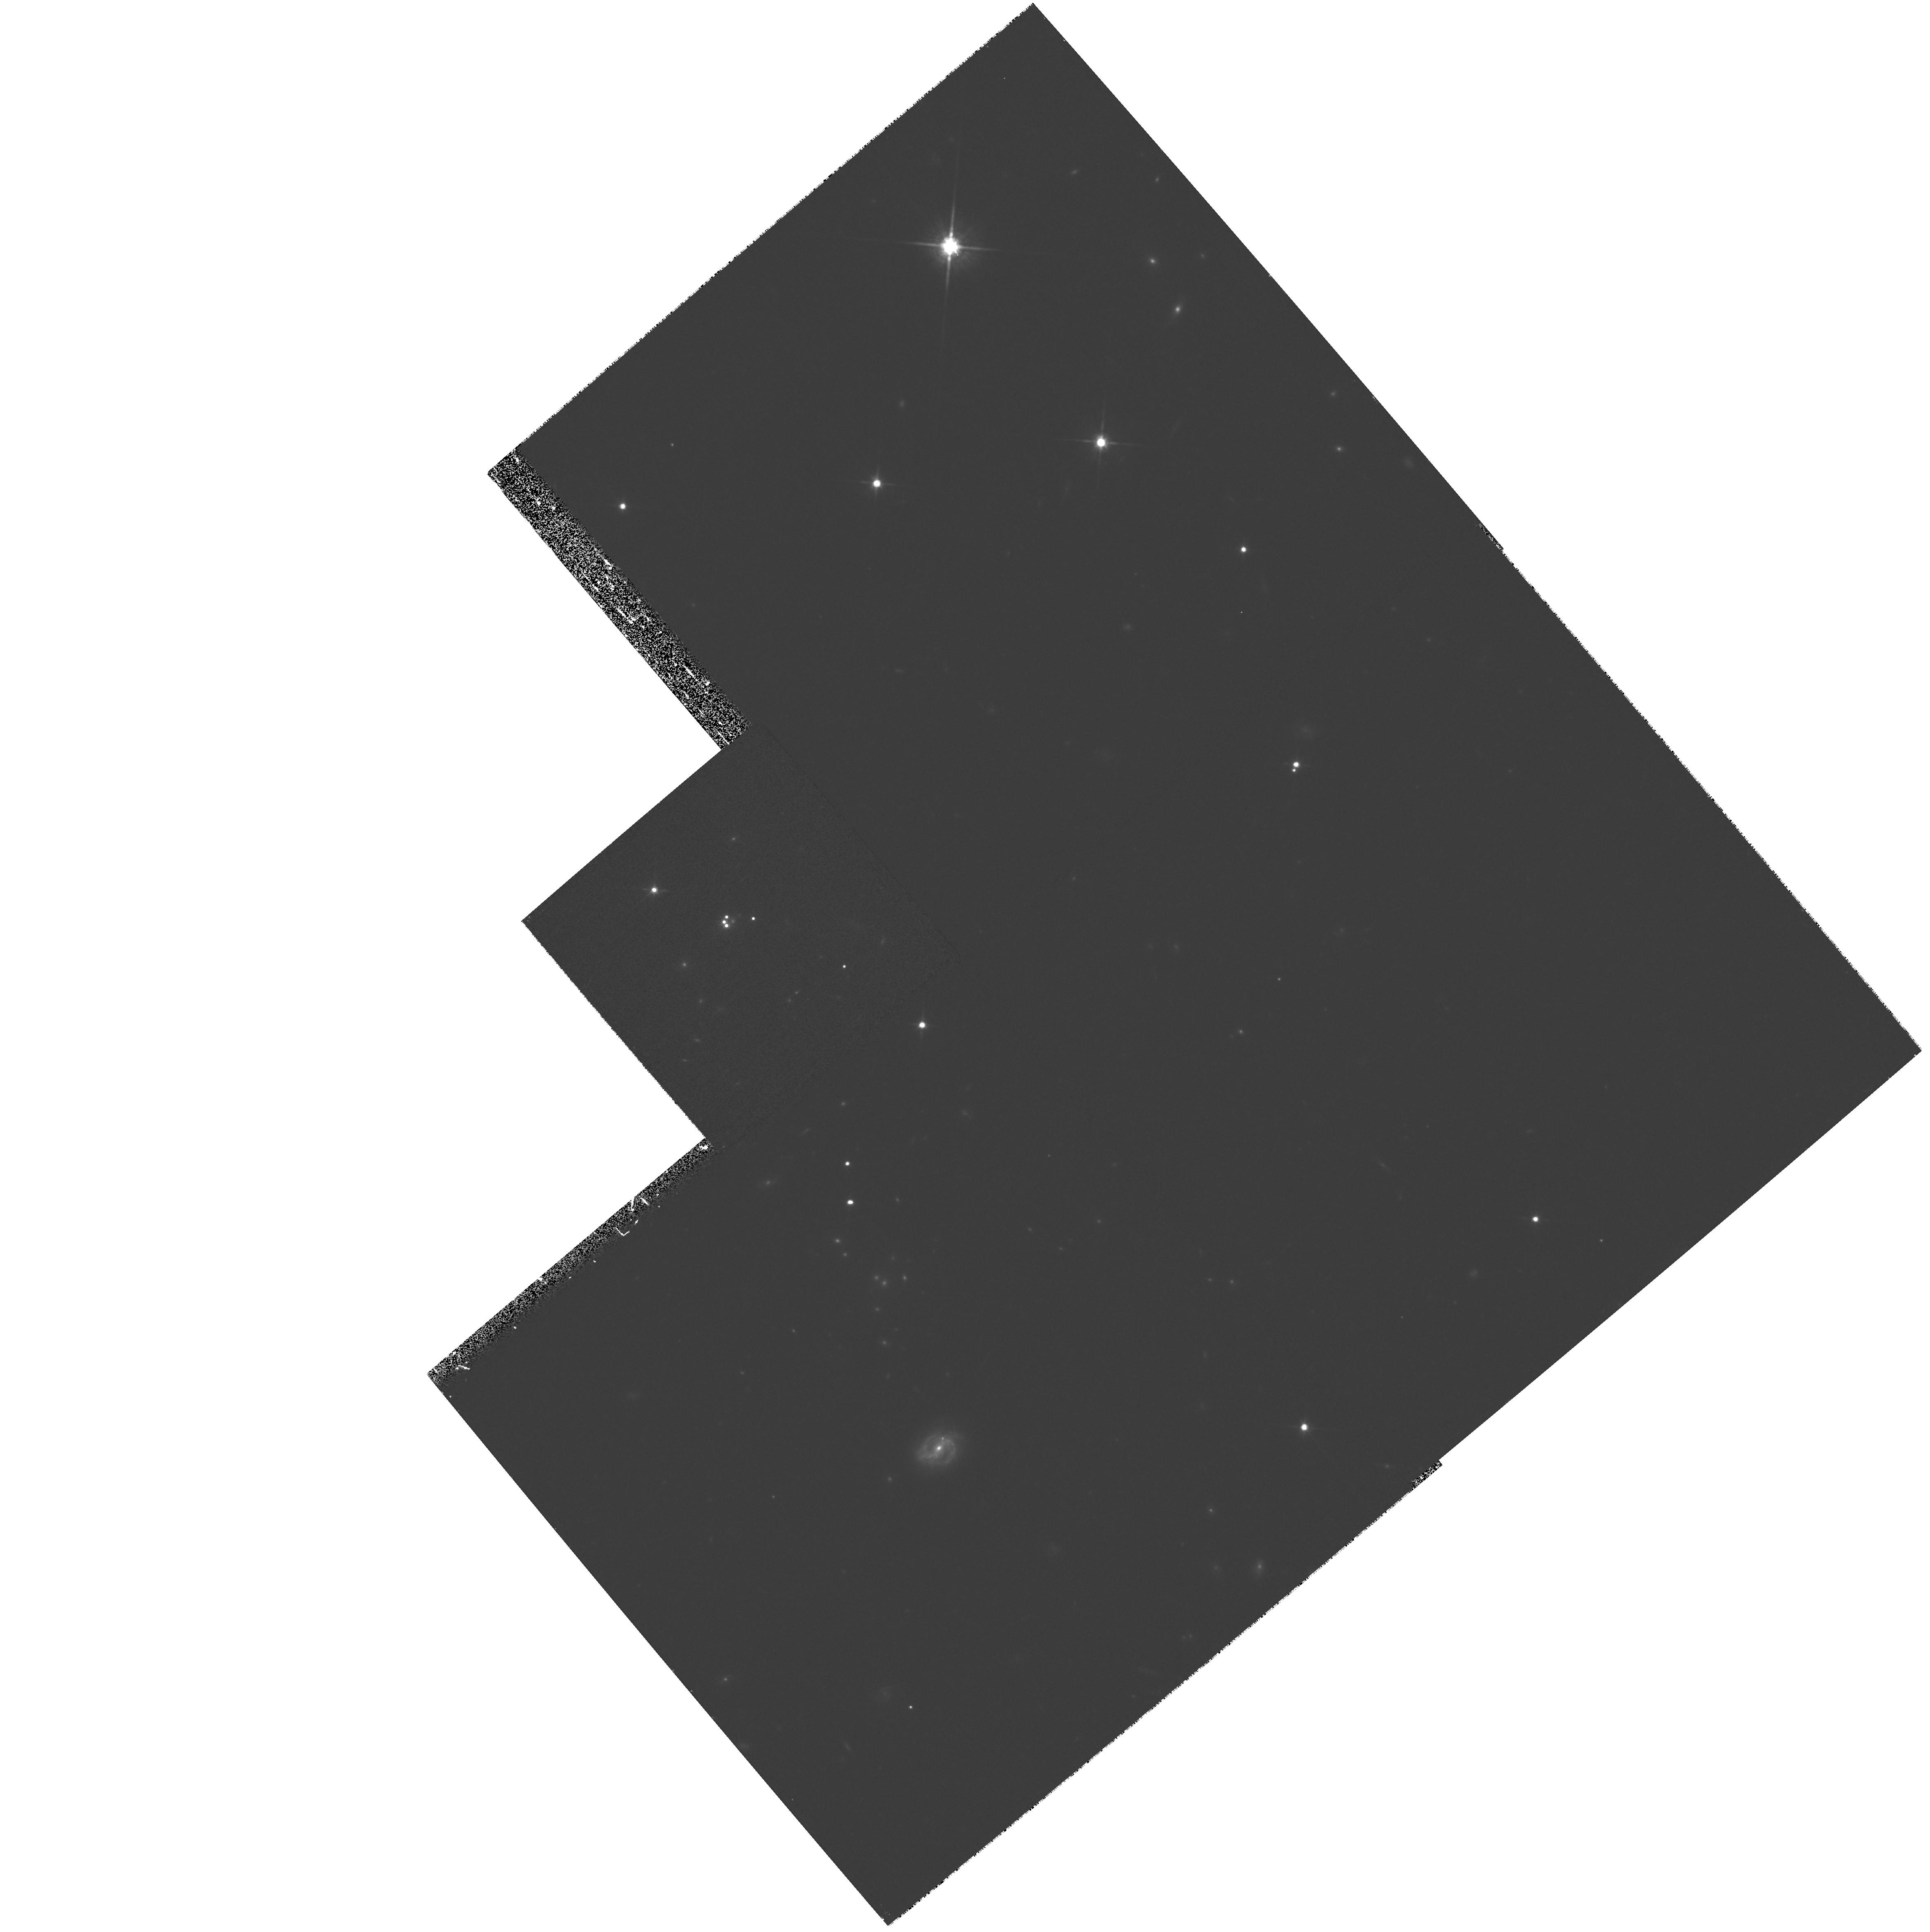
Target: RXJ09114+0551. Instrument: WFPC2/PC. Filter: F814W. Exposure: 27 min. Observation ID: hst_8175_05_wfpc2_pc_f814w_u5eu05

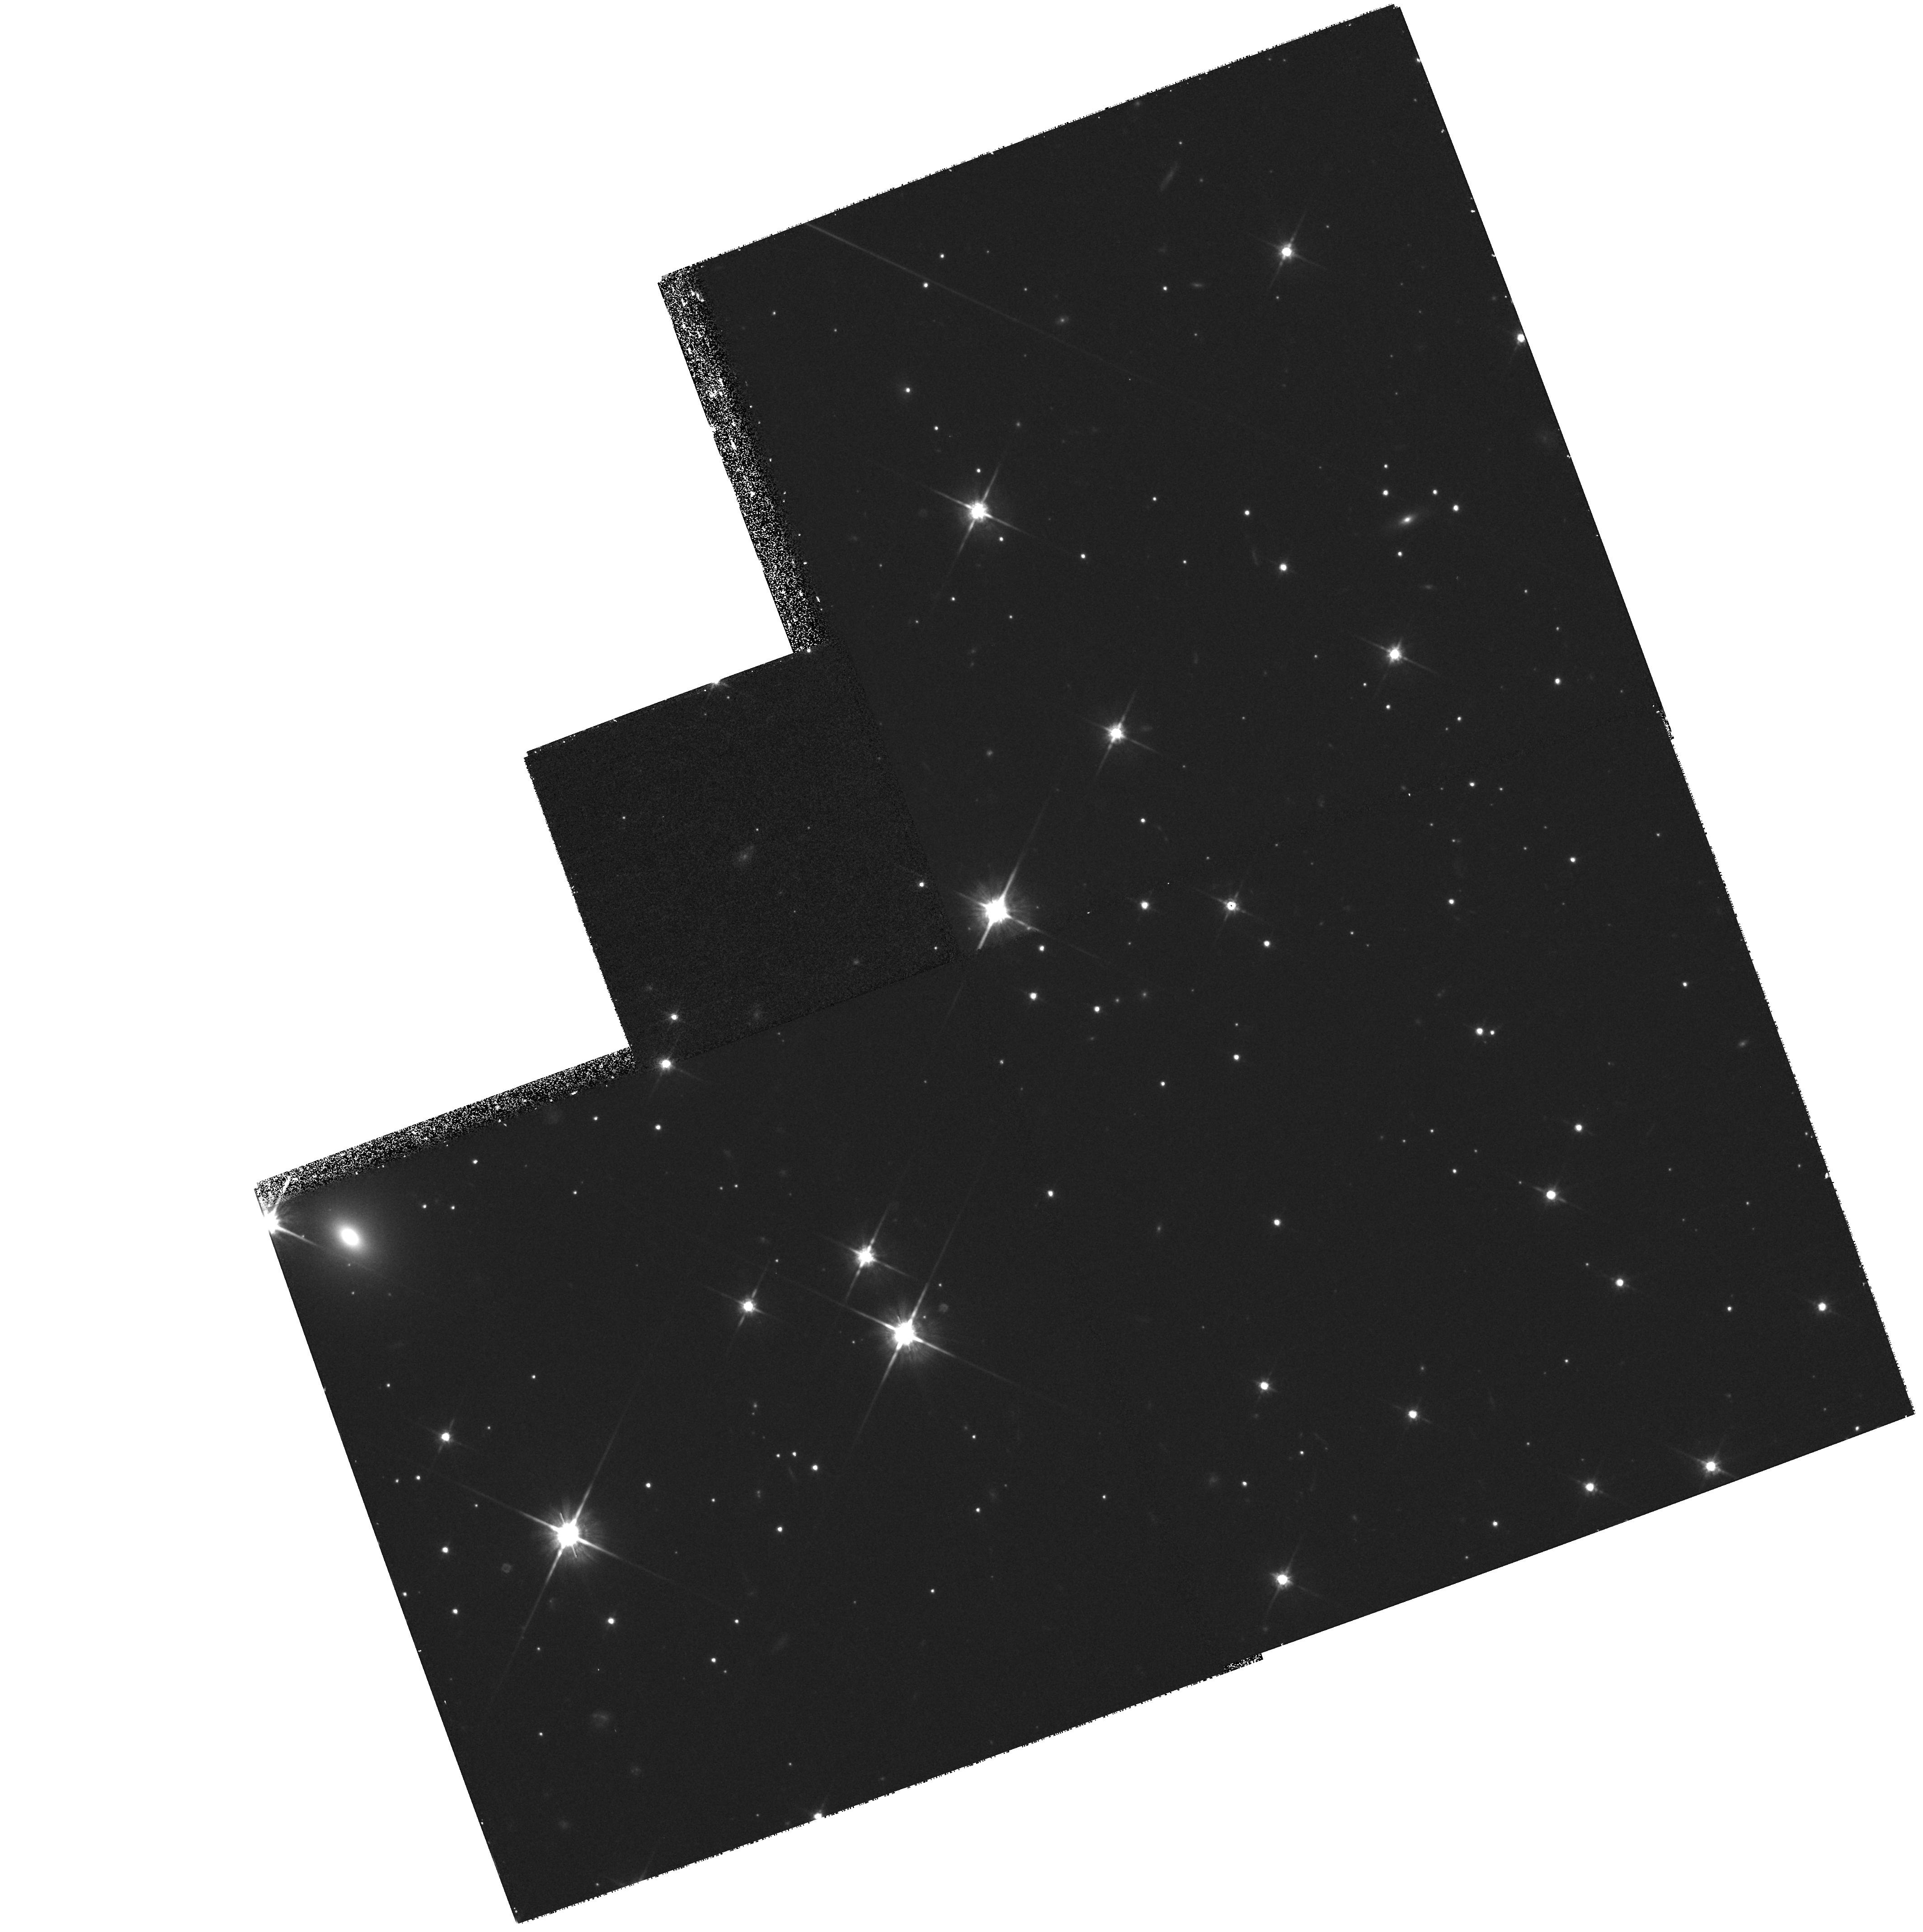
Target: B1933+507. Instrument: WFPC2/PC. Filter: F814W. Exposure: 35 min. Observation ID: hst_8175_11_wfpc2_pc_f814w_u5eu11

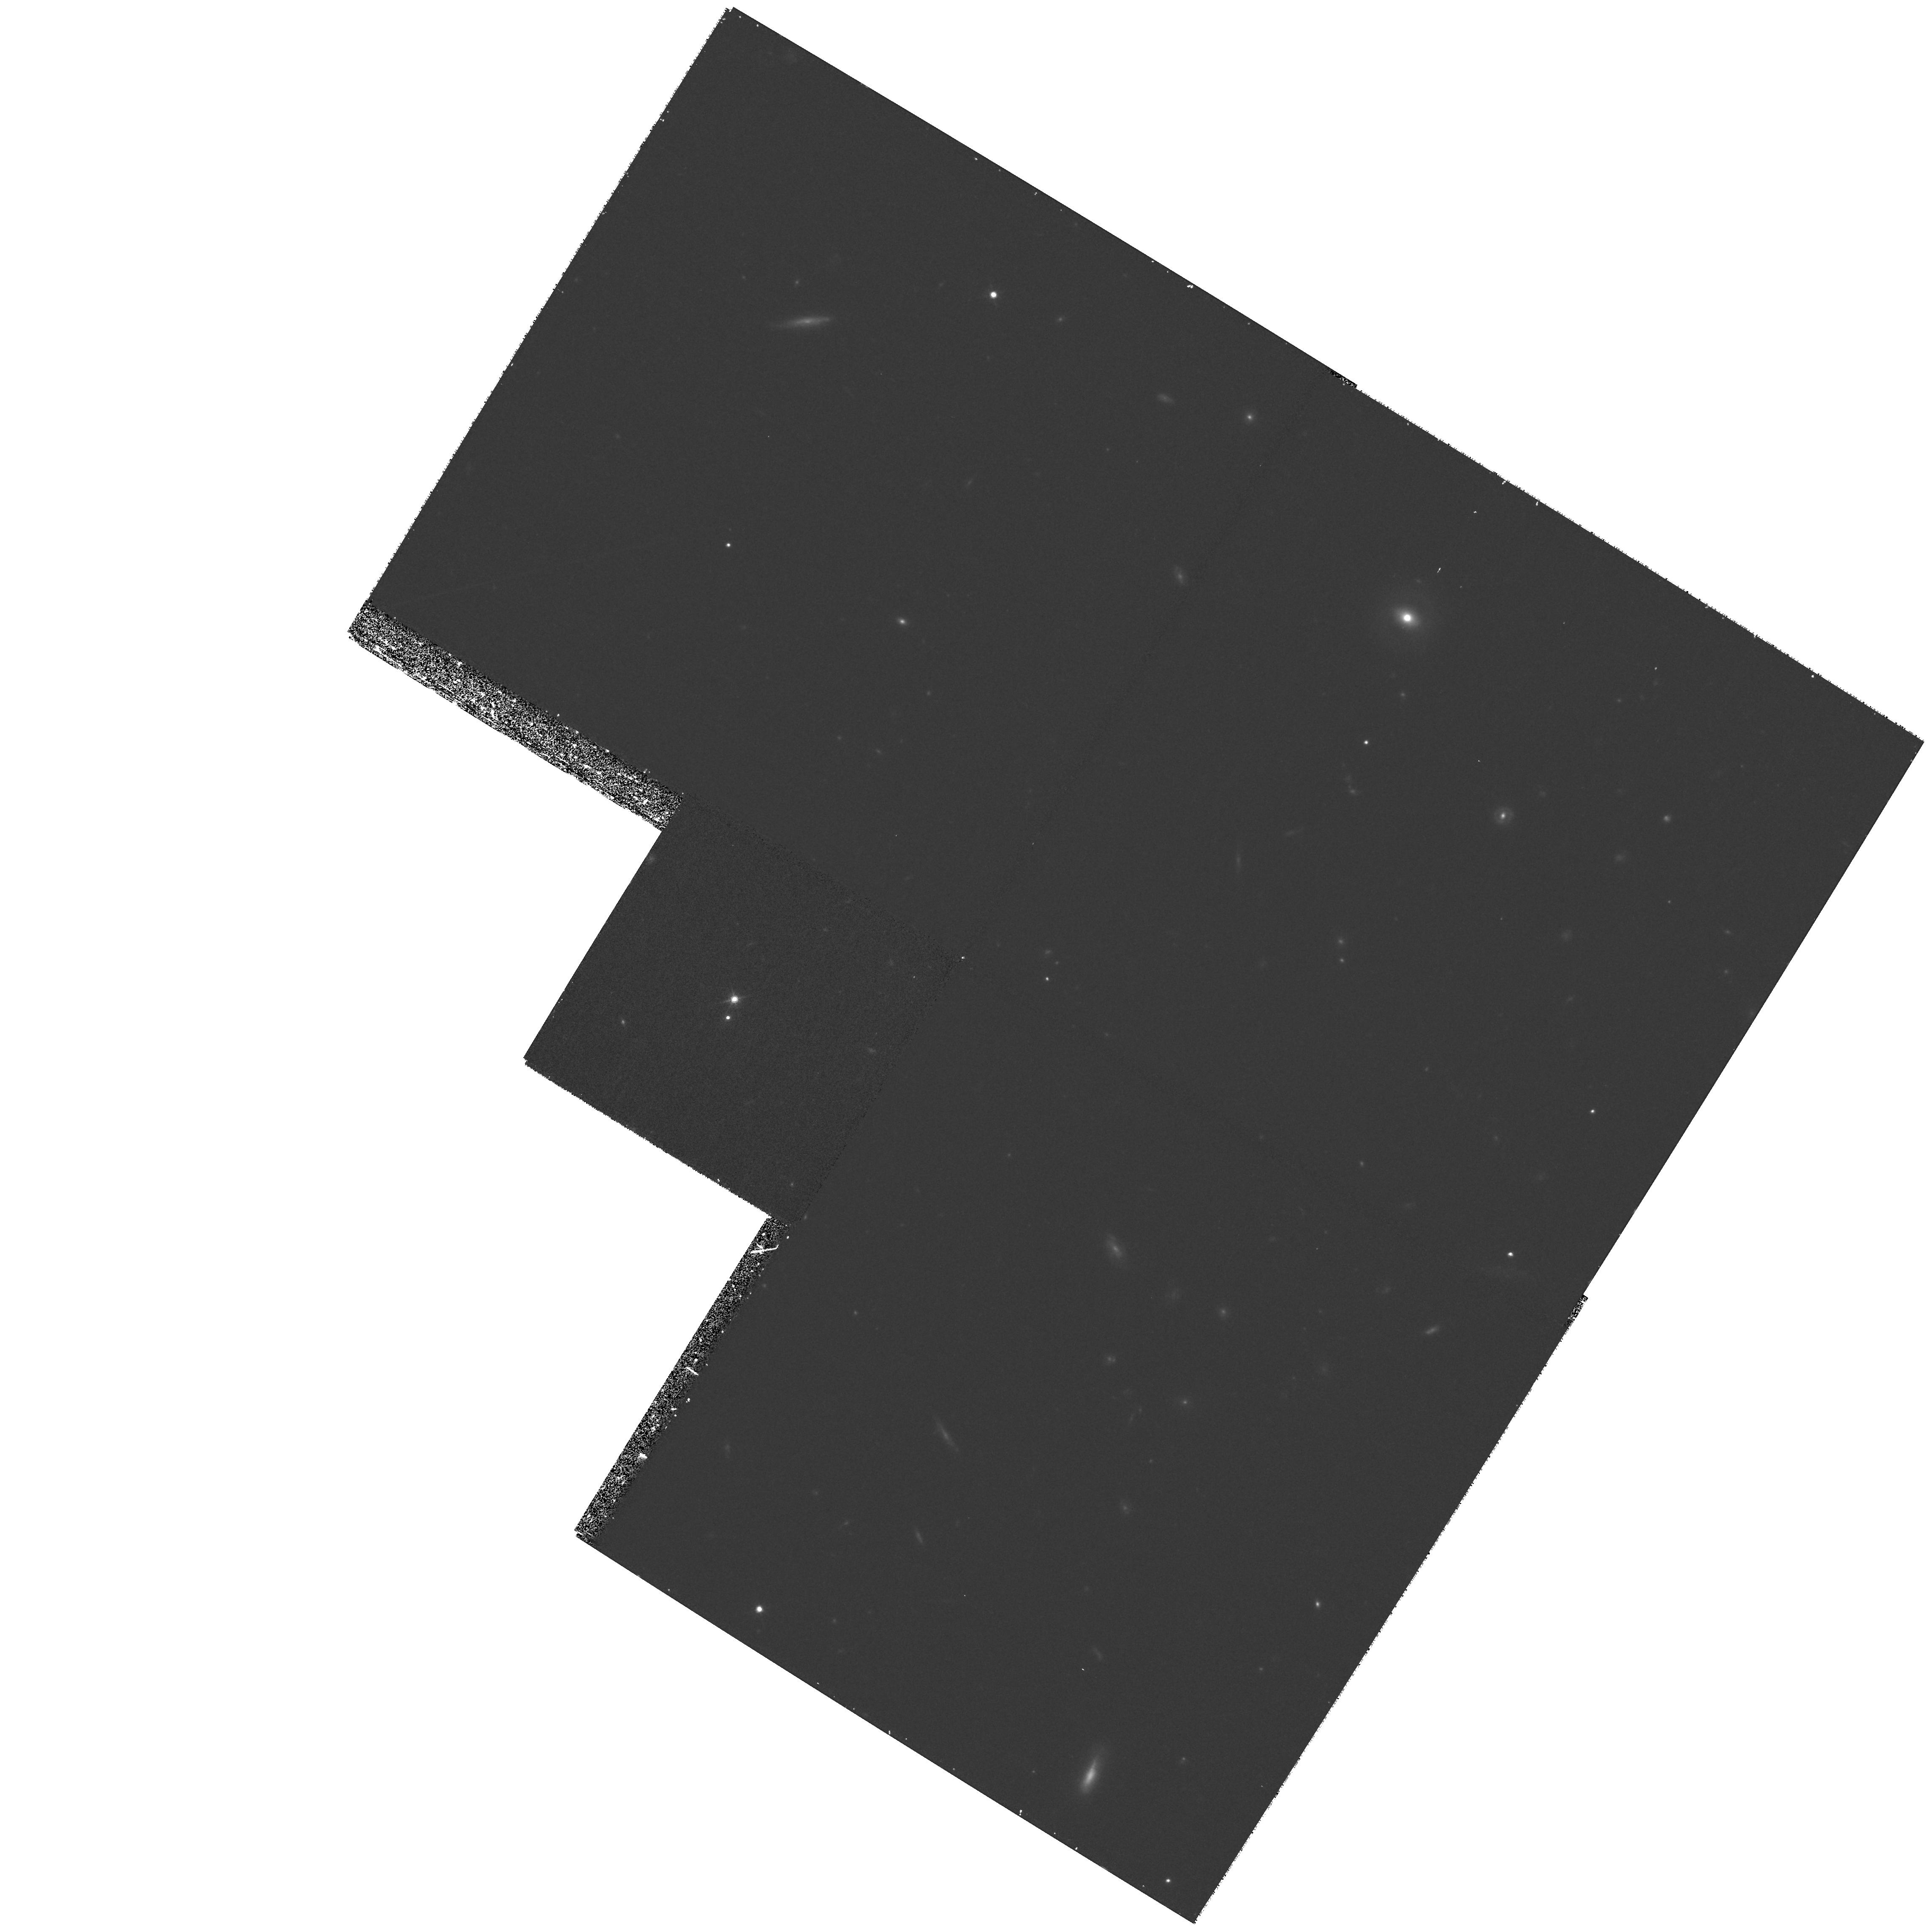
Target: Q0252-3249. Instrument: WFPC2/PC. Filter: F814W. Exposure: 33 min. Observation ID: hst_8175_53_wfpc2_pc_f814w_u5eu53

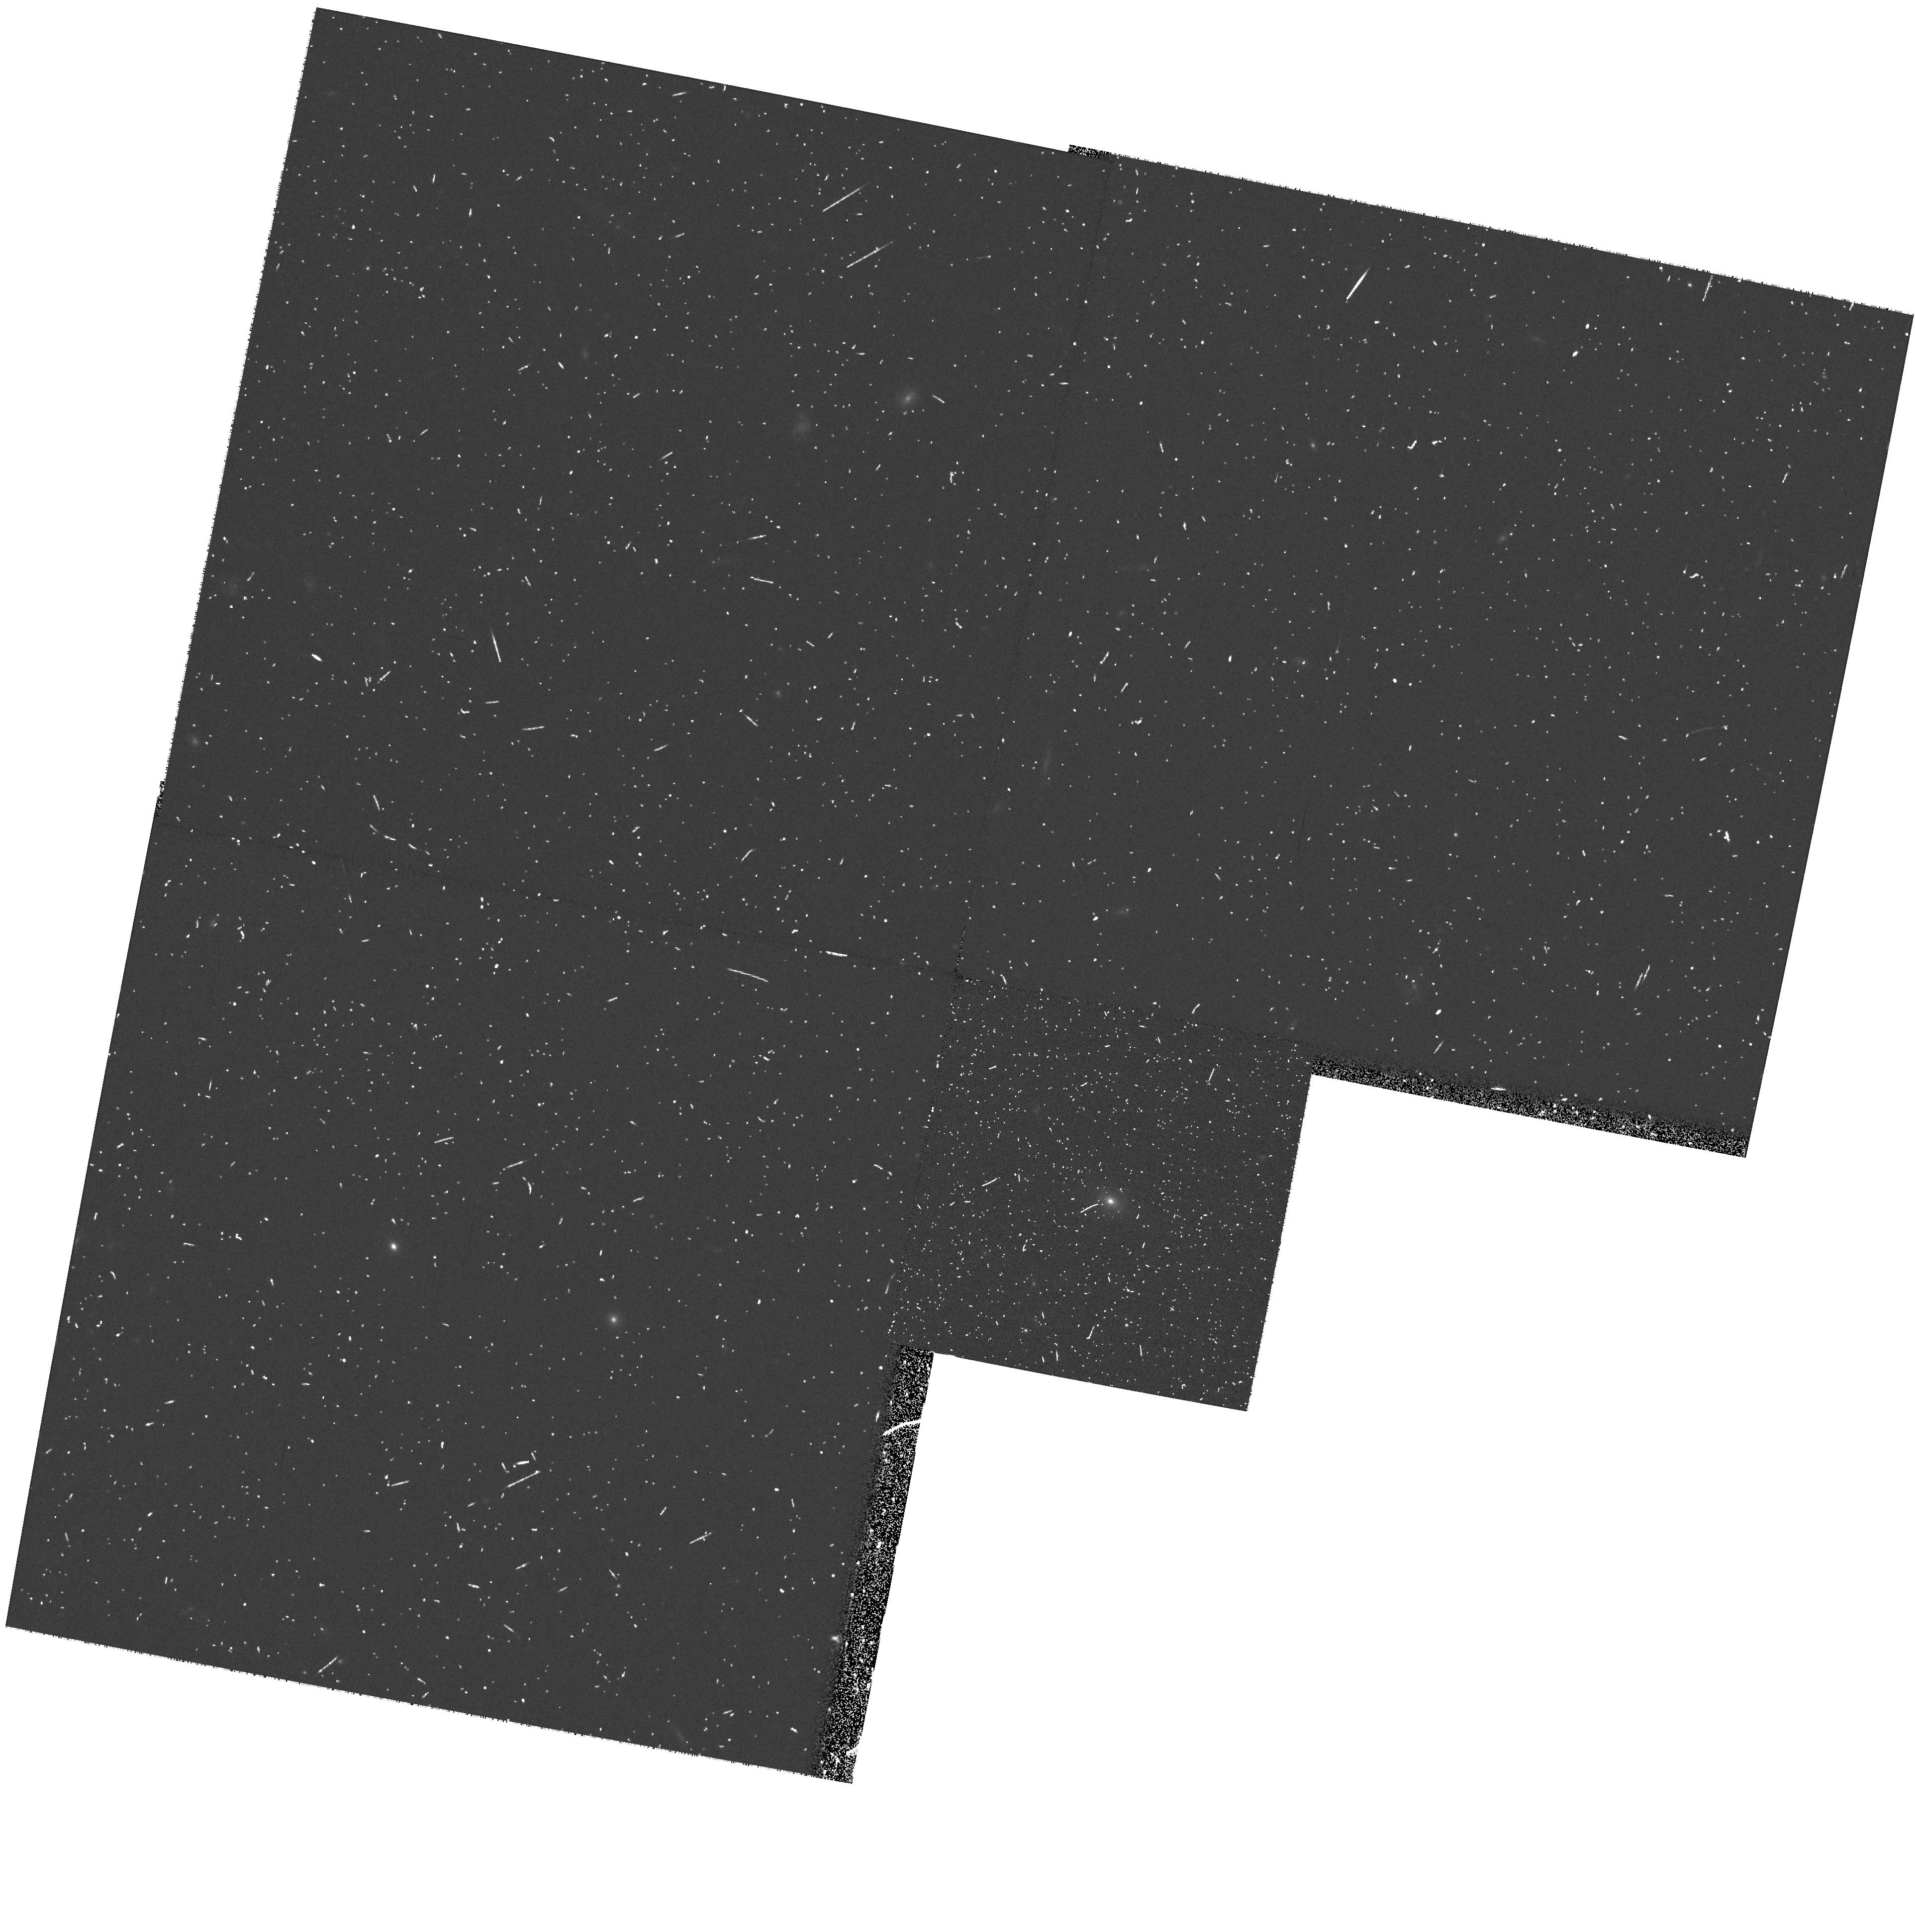
Target: 0047-2808. Instrument: WFPC2/PC. Filter: F814W. Exposure: 12 min. Observation ID: hst_8175_01_wfpc2_pc_f814w_u5eu01

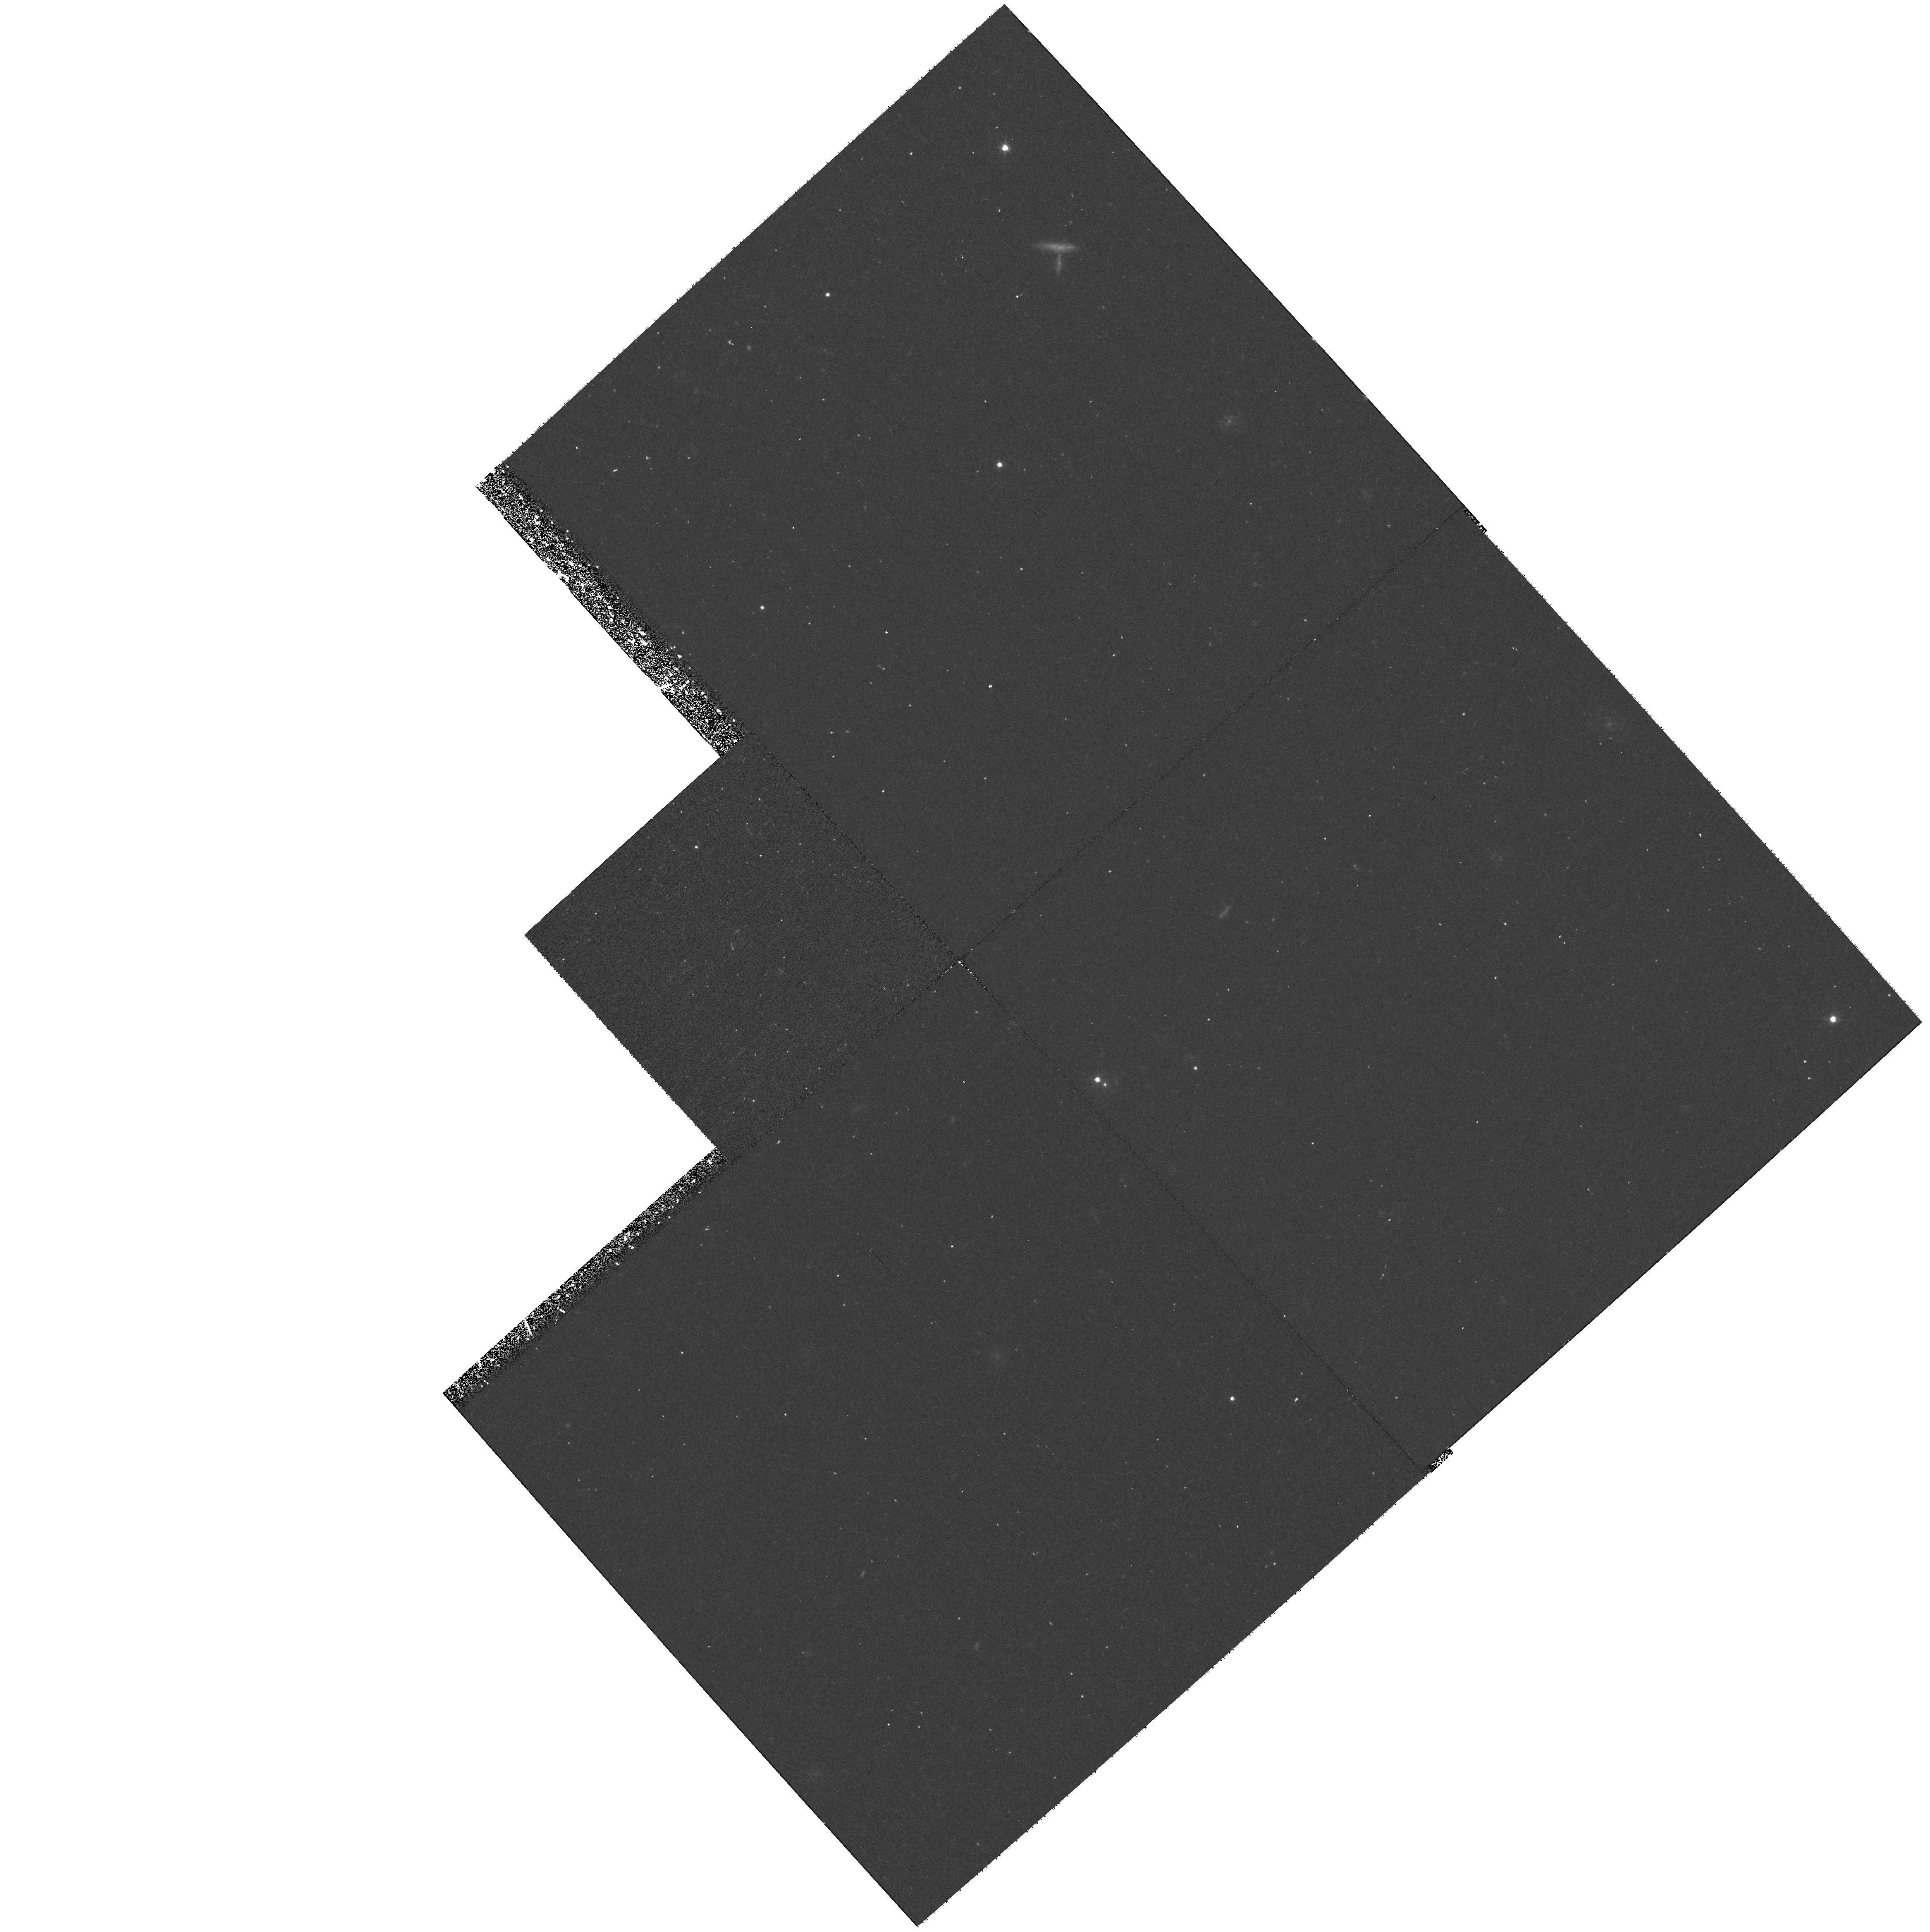
Target: MG0414+0534. Instrument: WFPC2/PC. Filter: F555W. Exposure: 40 min. Observation ID: hst_8175_13_wfpc2_pc_f555w_u5eu13

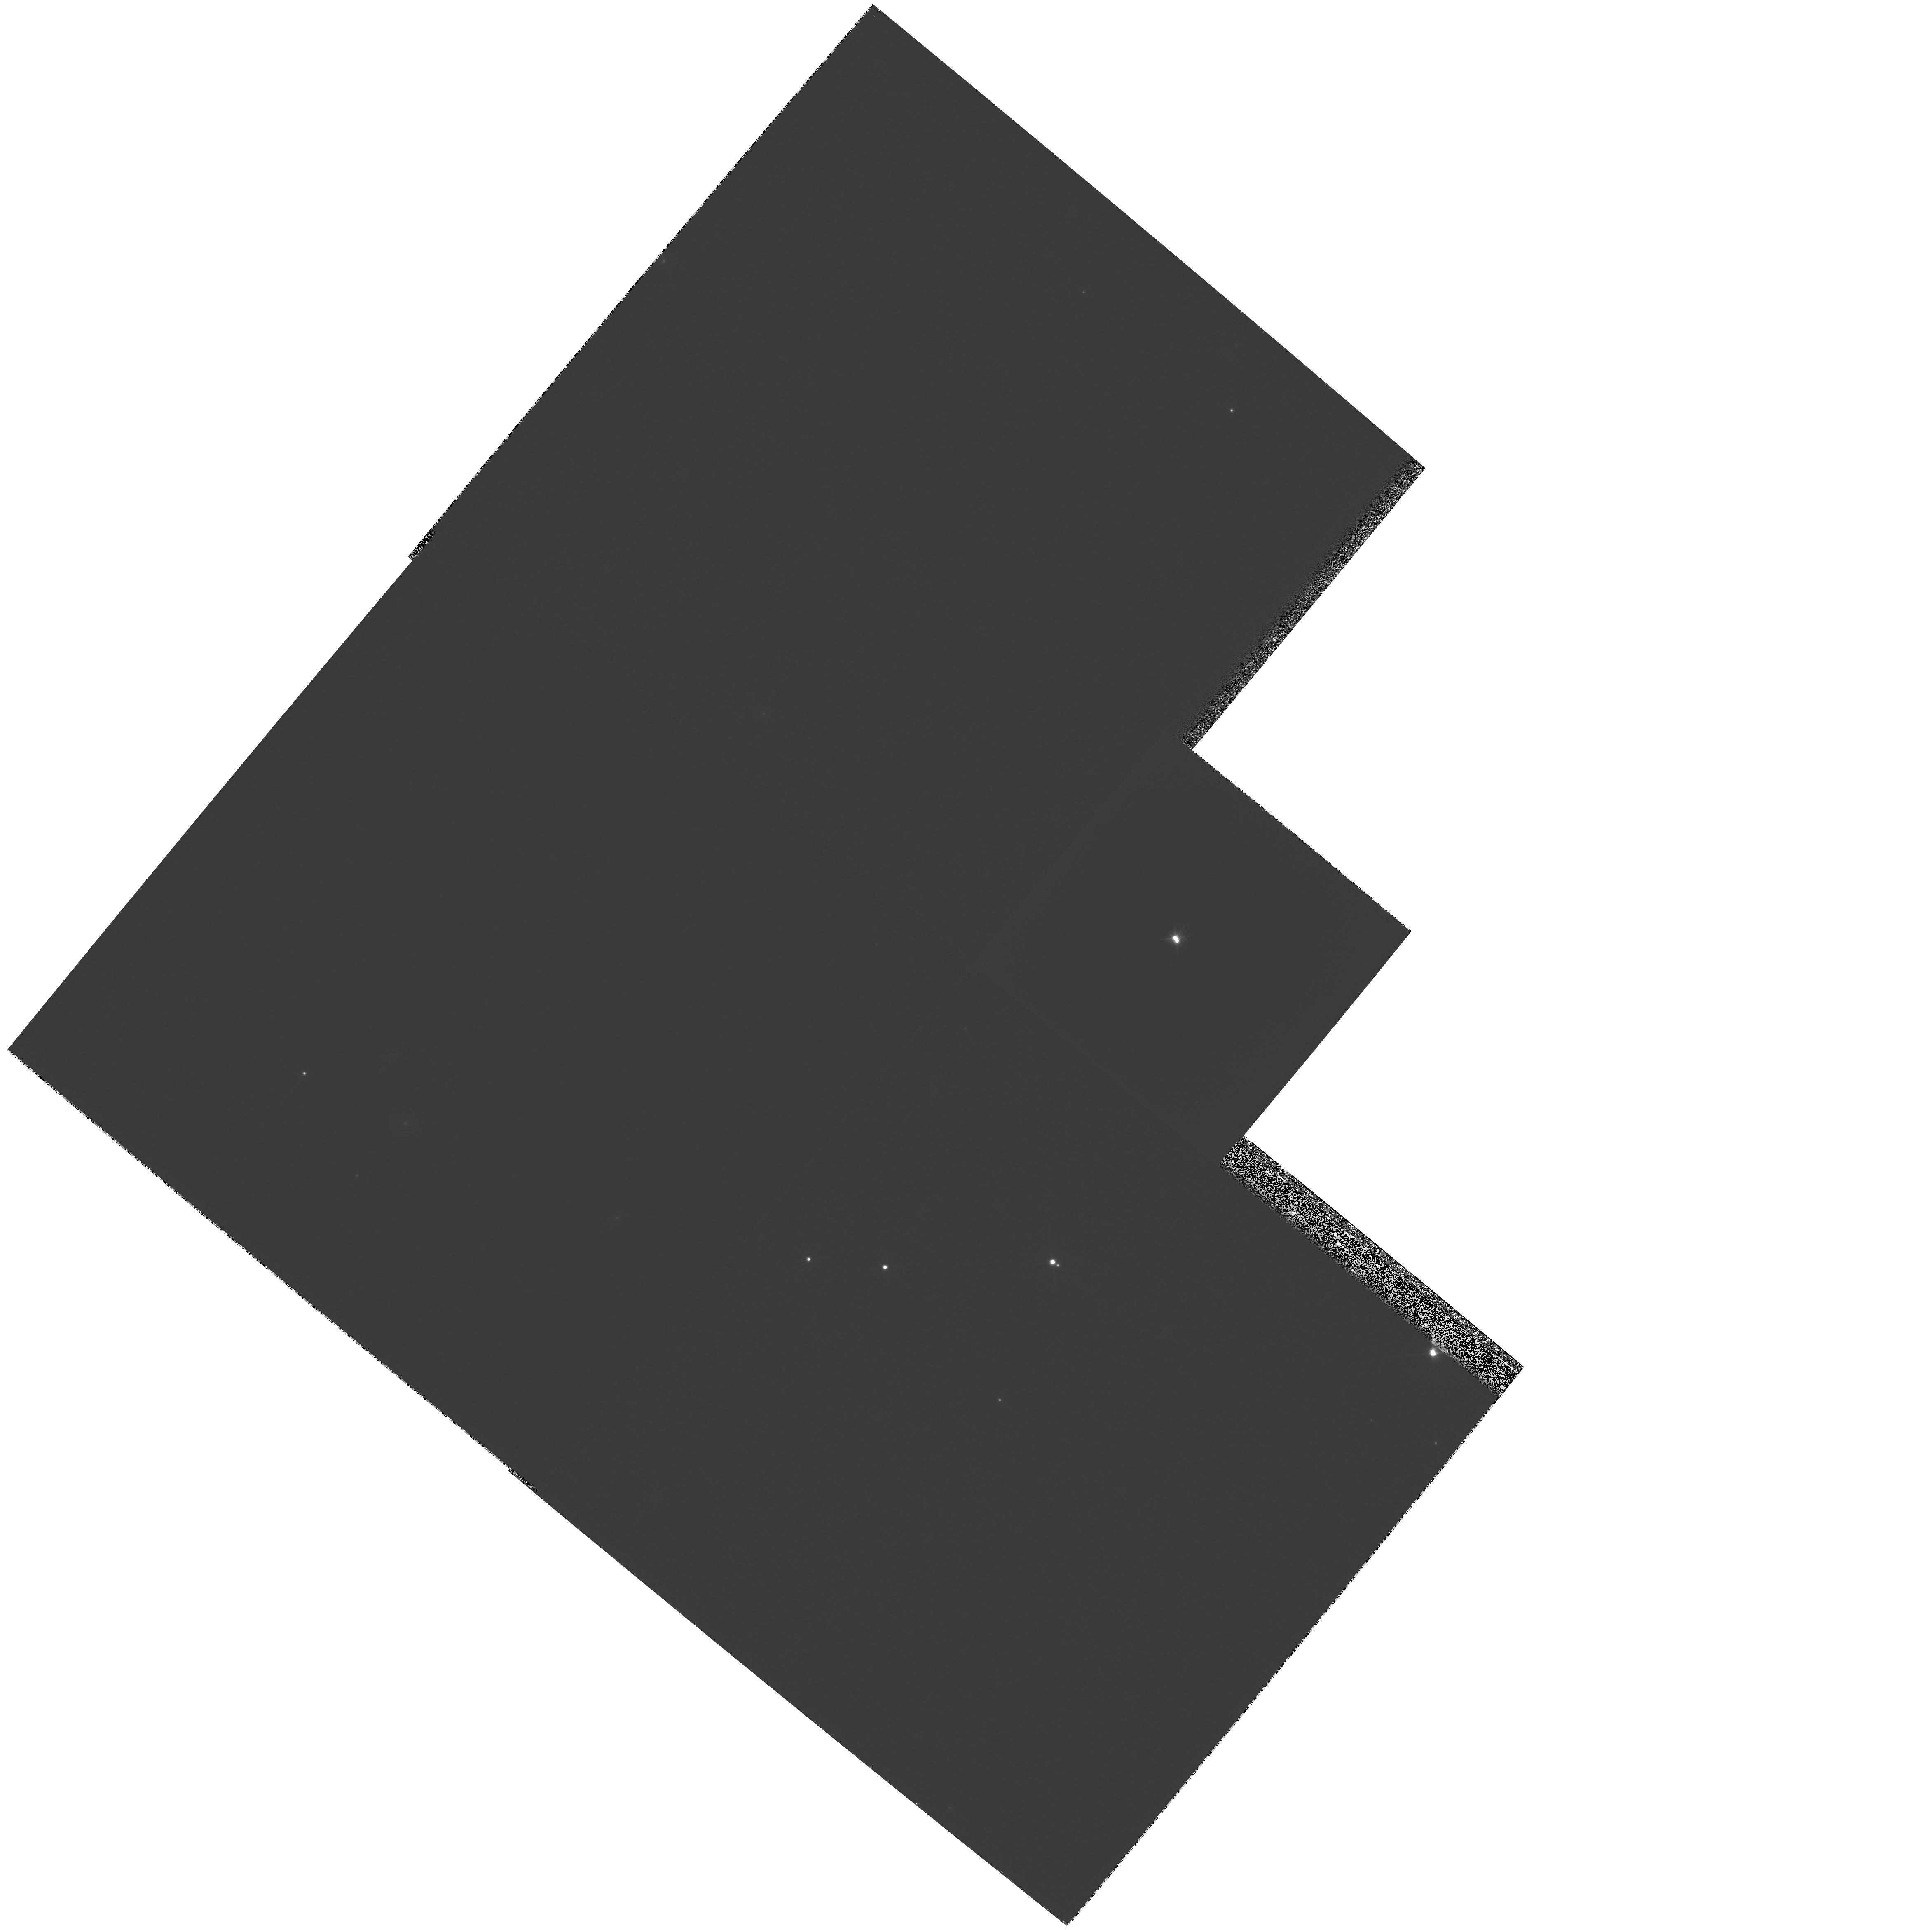
Target: APM08279+5255. Instrument: WFPC2/PC. Filter: F814W. Exposure: 13 min. Observation ID: hst_8175_04_wfpc2_pc_f814w_u5eu04

A Survey of Gravitational Lenses as Cosmological Tools III (PI: Falco, Emilio E.)

Gravitational lenses are powerful tools for studying cosmology, galactic structure, and galaxy evolution. Such studies require large, uniform sets of photometric observations and must be conducted from space because typical image separations are ~1". CASTLES ( CfA- Arizona- Space- Telescope- LEns- Survey) is an ongoing survey of known lensed systems. Some of its goals are: to create a complete, uniform high-resolution photometric sample of the known galaxy-mass lenses; to obtain redshift estimates for all lens galaxies which lack spectroscopic redshifts; to find any source or lens components that have escaped detection and determine their photometric properties; to obtain precise astrometric data for all source components to improve lens models and estimates of H_0; and to investigate the wide field environments of the lens galaxies and their role in lensing. We propose to obtain WFPC2 V and I images of the 14 new lens systems discovered after previous CASTLES proposals; to re-image 13 lens systems with inadequate non-CASTLES observations; to image 2 systems that were excluded from CASTLES due to orbit cutbacks; and to obtain WFPC2 I images of 5 binary quasars. We again would waive any proprietary period for our data.